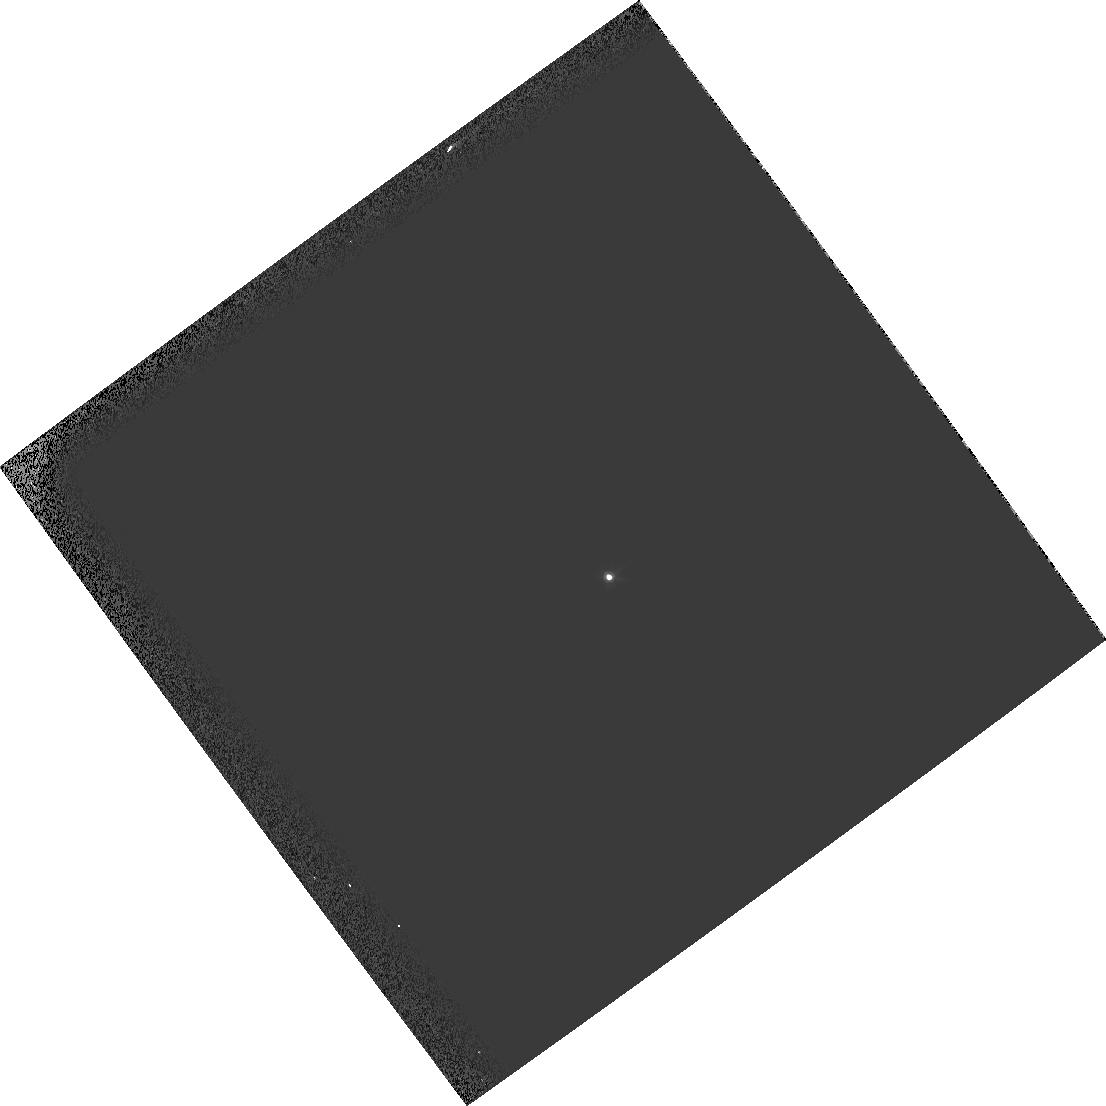
Target: GRW+70D5824
Instrument: WFPC2/PC
Filter: F547M
Exposure: 1 min
Observation ID: hst_11316_19_wfpc2_pc_f547m_ua5t19

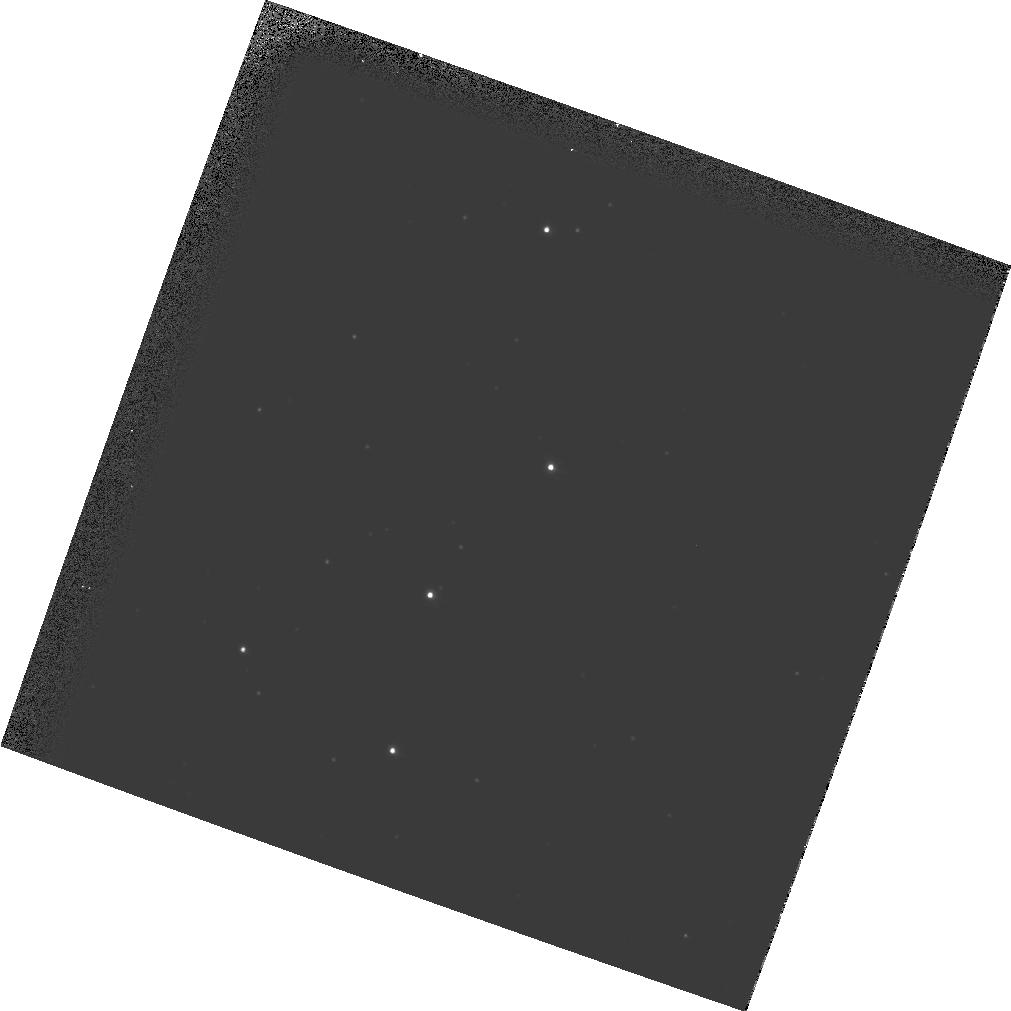
Target: NGC104
Instrument: WFPC2/PC
Filter: F555W
Exposure: 2 min
Observation ID: hst_11316_30_wfpc2_pc_f555w_ua5t30

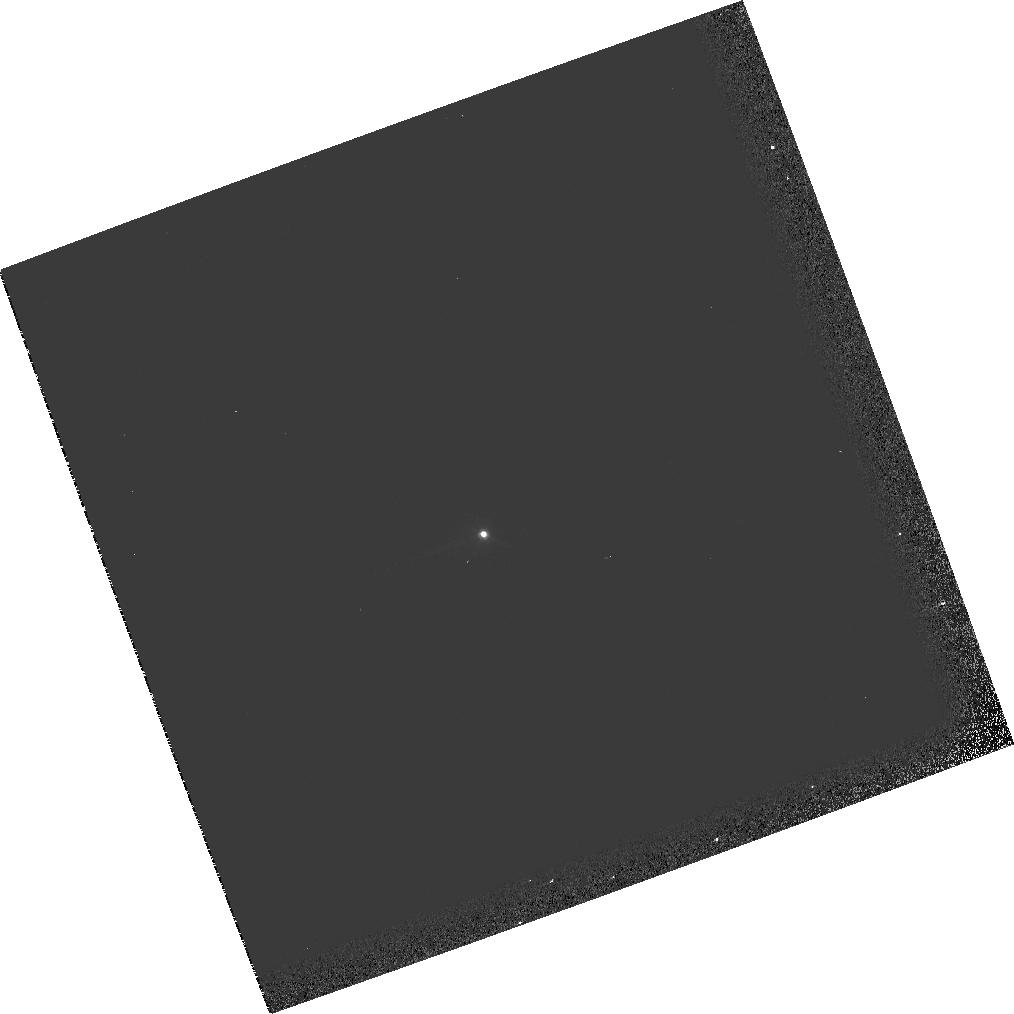
Target: GRW+70D5824
Instrument: WFPC2/PC
Filter: F555W
Exposure: 1 min
Observation ID: hst_11316_05_wfpc2_pc_f555w_ua5t05

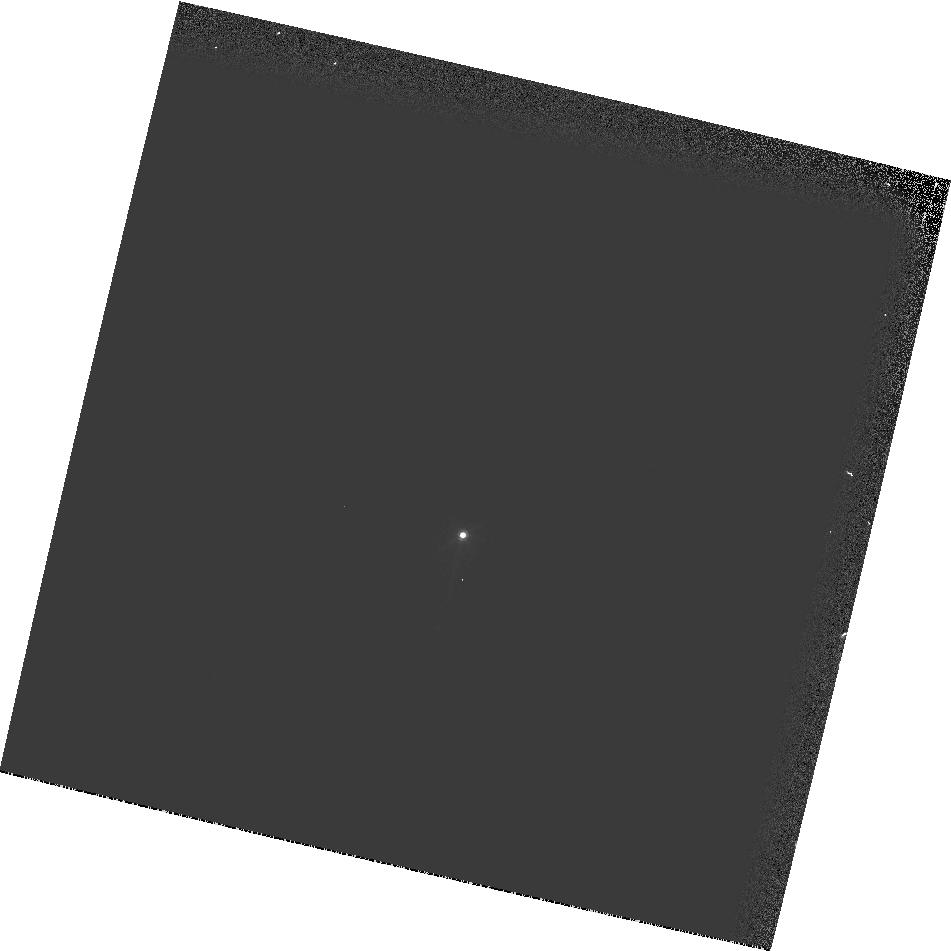
Target: GRW+70D5824
Instrument: WFPC2/PC
Filter: F547M
Exposure: 1 min
Observation ID: hst_11316_03_wfpc2_pc_f547m_ua5t03

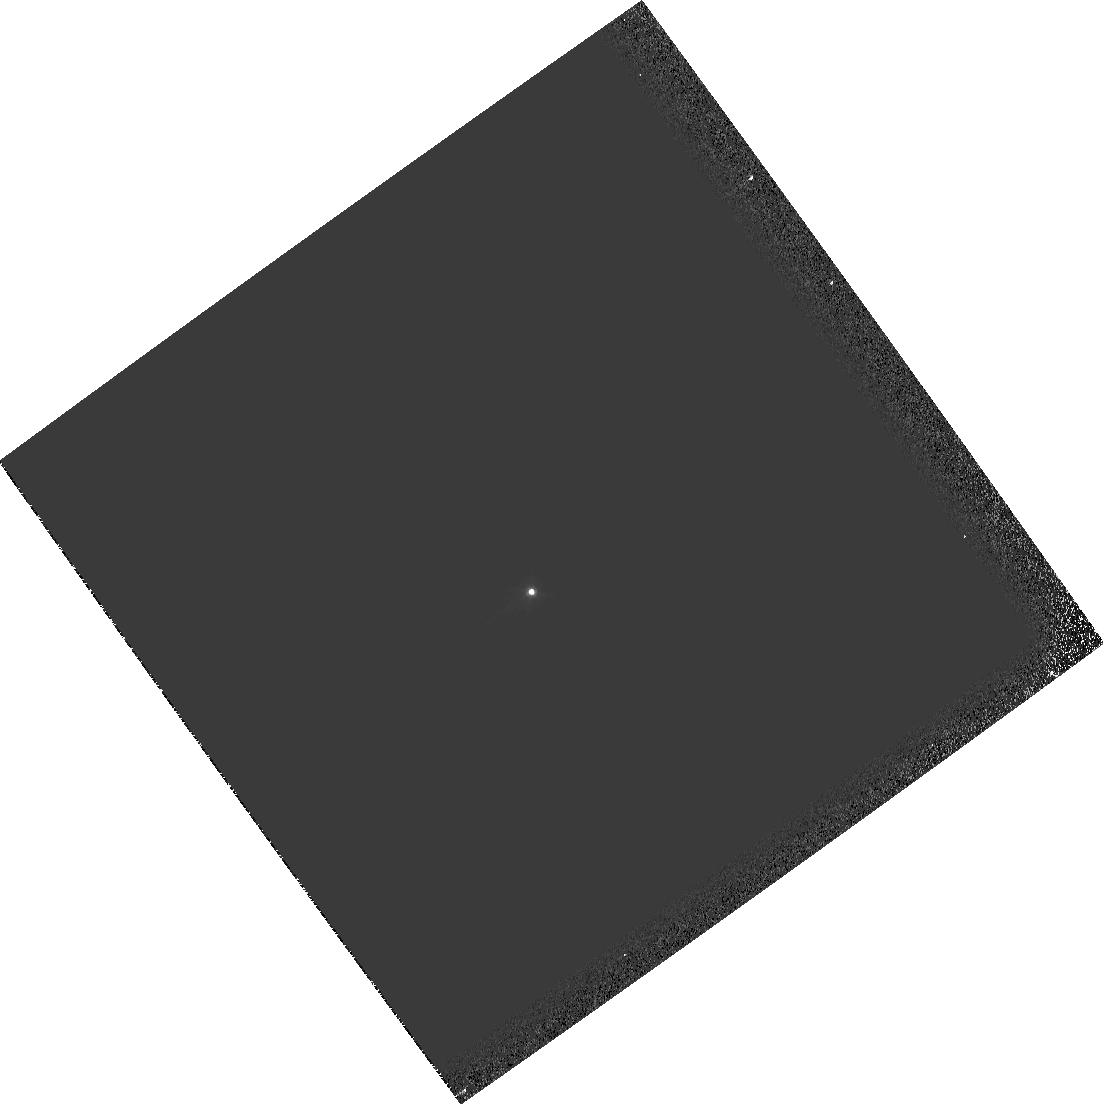
Target: GRW+70D5824
Instrument: WFPC2/PC
Filter: F555W
Exposure: 1 min
Observation ID: hst_11316_04_wfpc2_pc_f555w_ua5t04

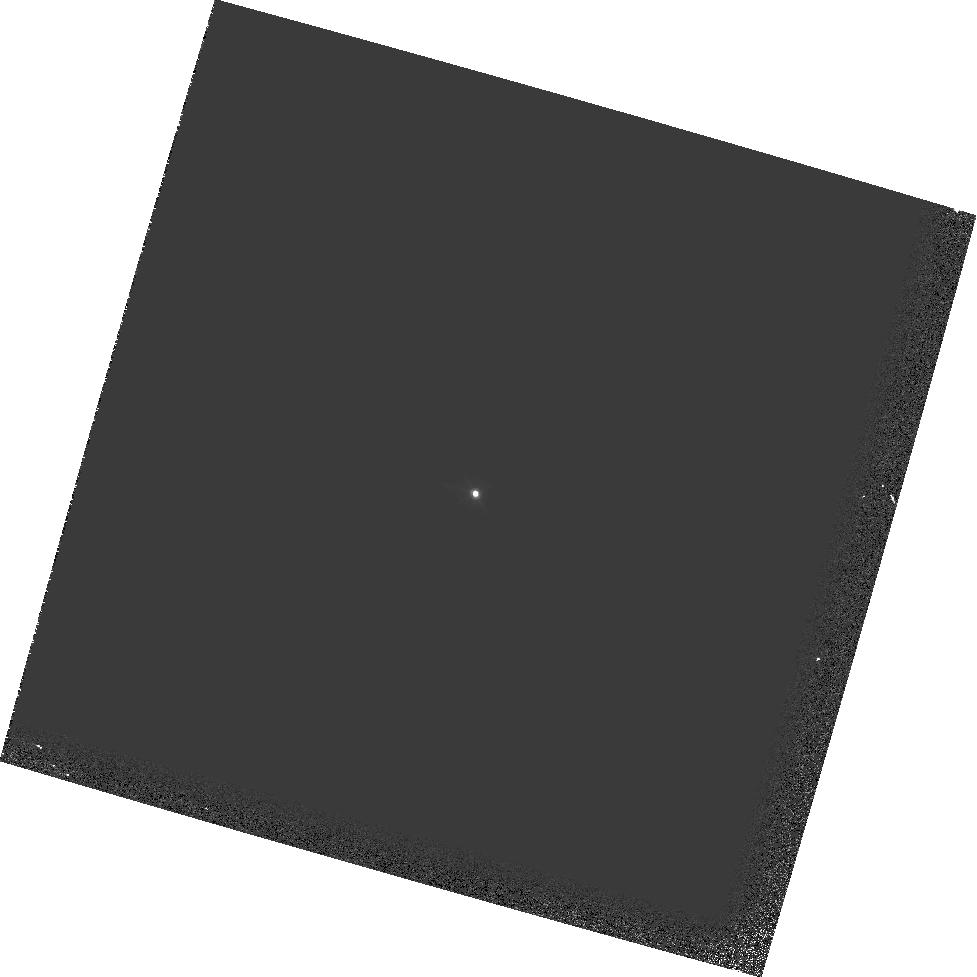
Target: GRW+70D5824
Instrument: WFPC2/PC
Filter: F555W
Exposure: 1 min
Observation ID: hst_11316_16_wfpc2_pc_f555w_ua5t16

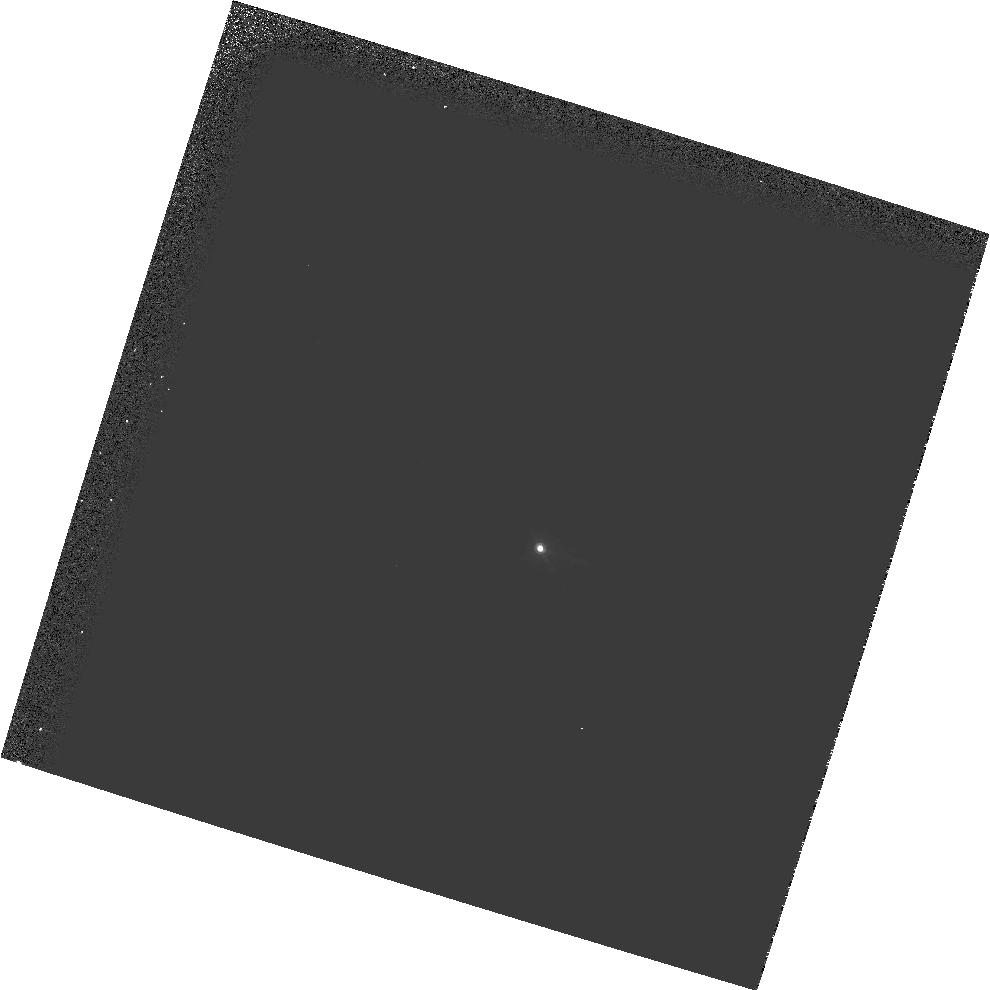
Target: GRW+70D5824
Instrument: WFPC2/PC
Filter: F547M
Exposure: 3 min
Observation ID: hst_11316_28_wfpc2_pc_f547m_ua5t28

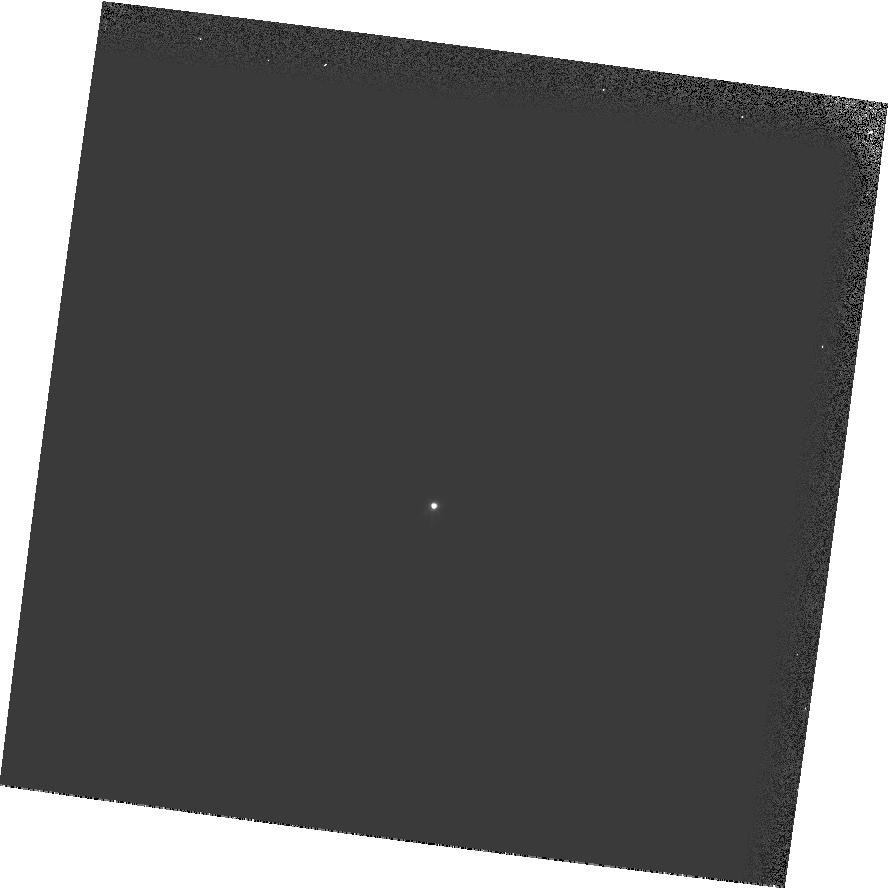
Target: GRW+70D5824
Instrument: WFPC2/PC
Filter: F555W
Exposure: 1 min
Observation ID: hst_11316_02_wfpc2_pc_f555w_ua5t02

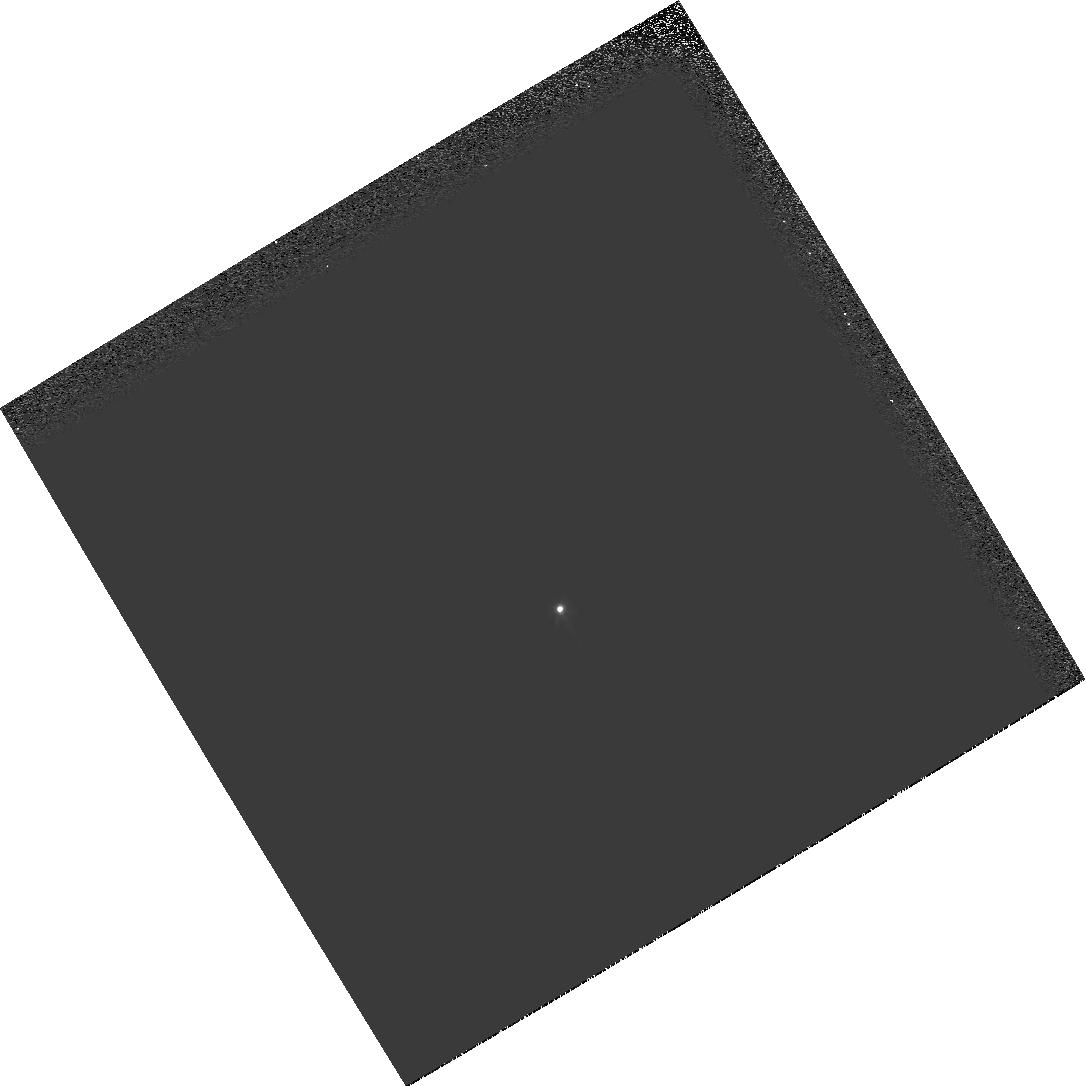
Target: GRW+70D5824
Instrument: WFPC2/PC
Filter: F555W
Exposure: 1 min
Observation ID: hst_11316_01_wfpc2_pc_f555w_ua5t01

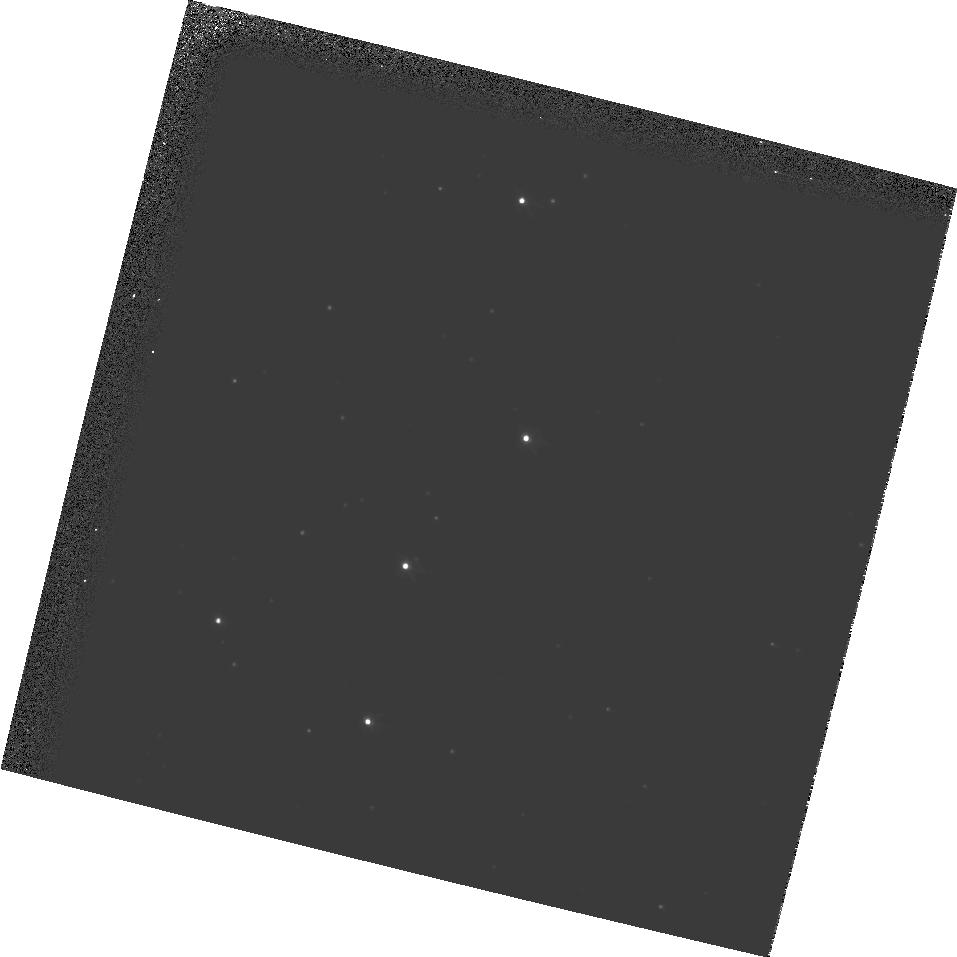
Target: NGC104
Instrument: WFPC2/PC
Filter: F555W
Exposure: 2 min
Observation ID: hst_11316_32_wfpc2_pc_f555w_ua5t32

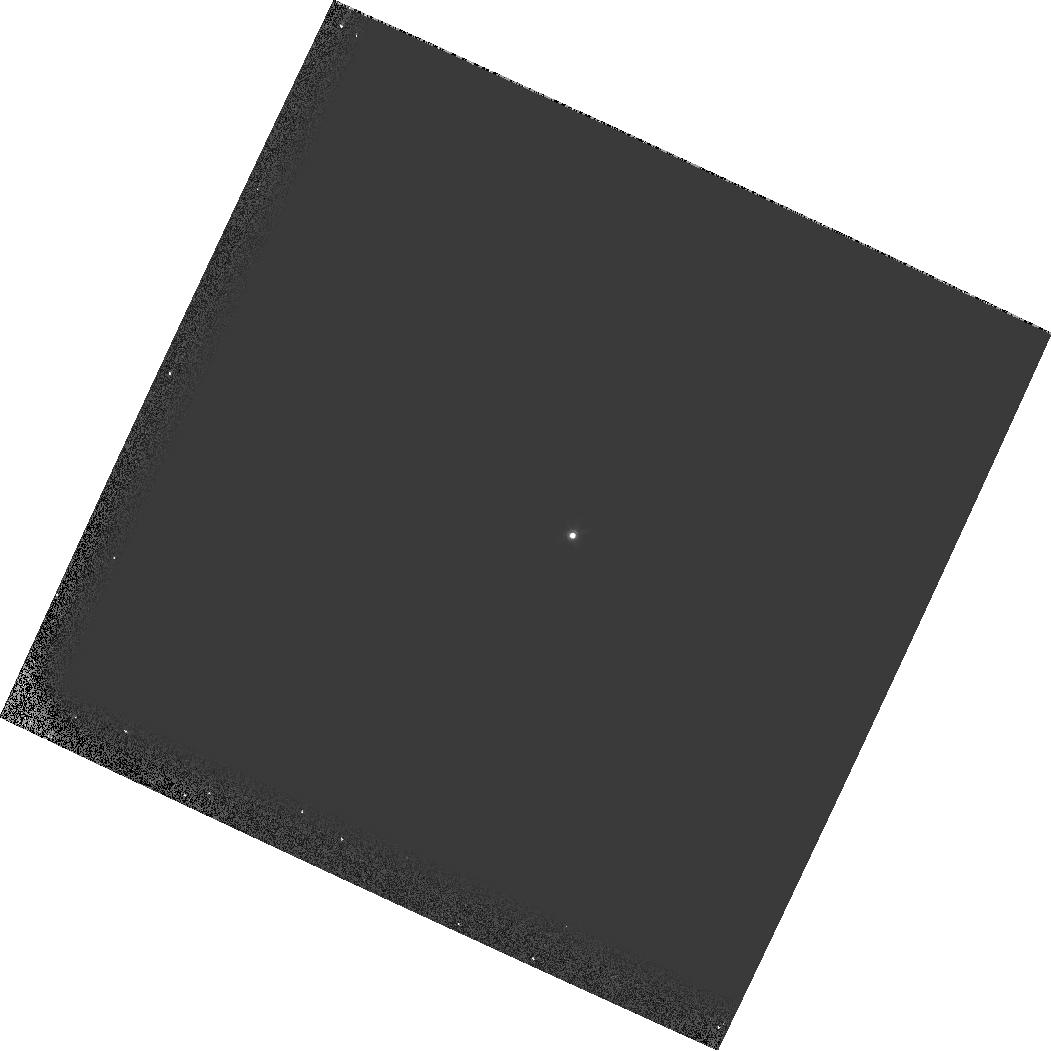
Target: GRW+70D5824
Instrument: WFPC2/PC
Filter: F547M
Exposure: 3 min
Observation ID: hst_11316_27_wfpc2_pc_f547m_ua5t27

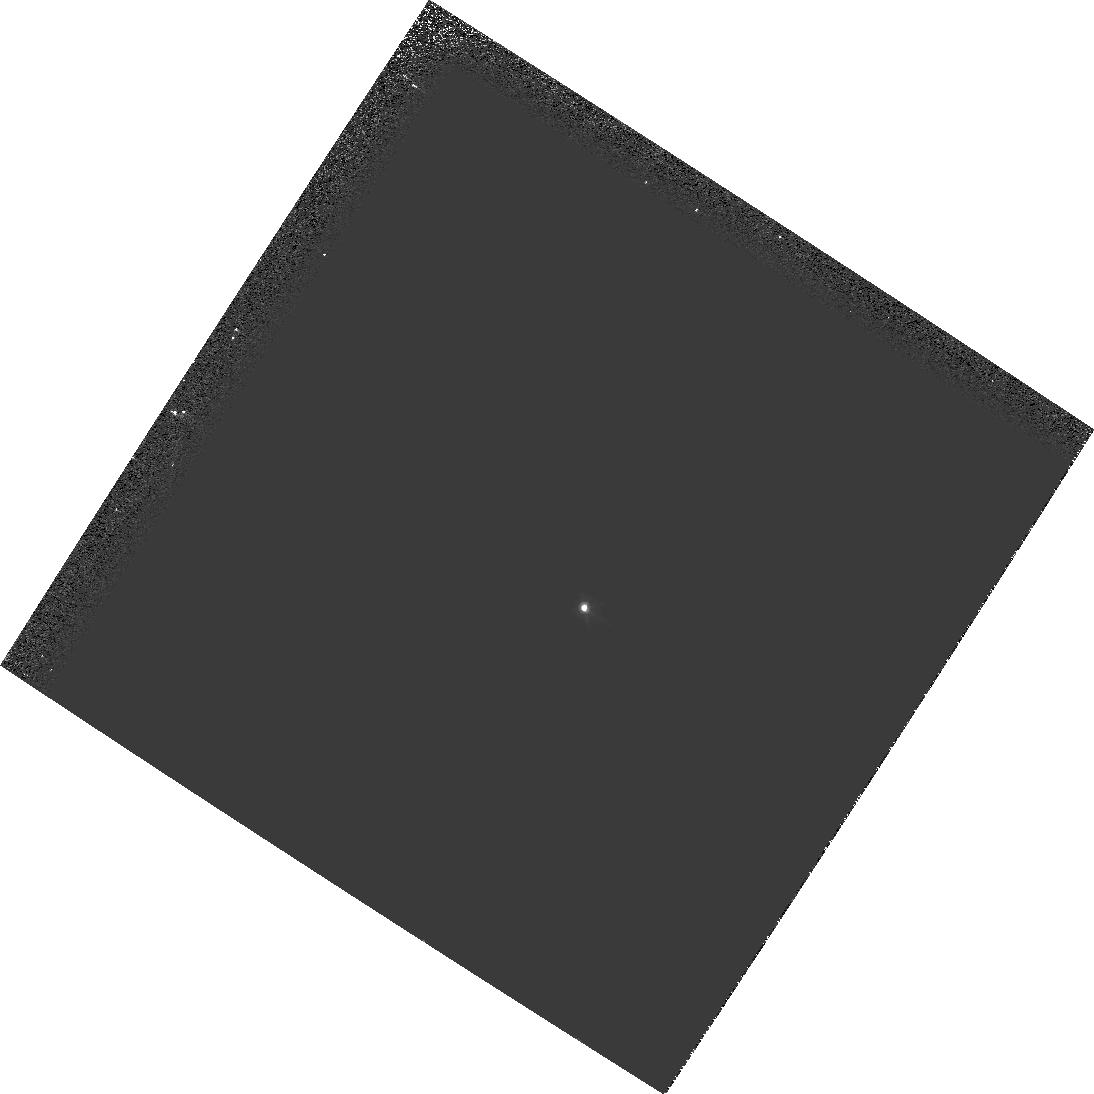
Target: GRW+70D5824
Instrument: WFPC2/PC
Filter: F547M
Exposure: 3 min
Observation ID: hst_11316_22_wfpc2_pc_f547m_ua5t22

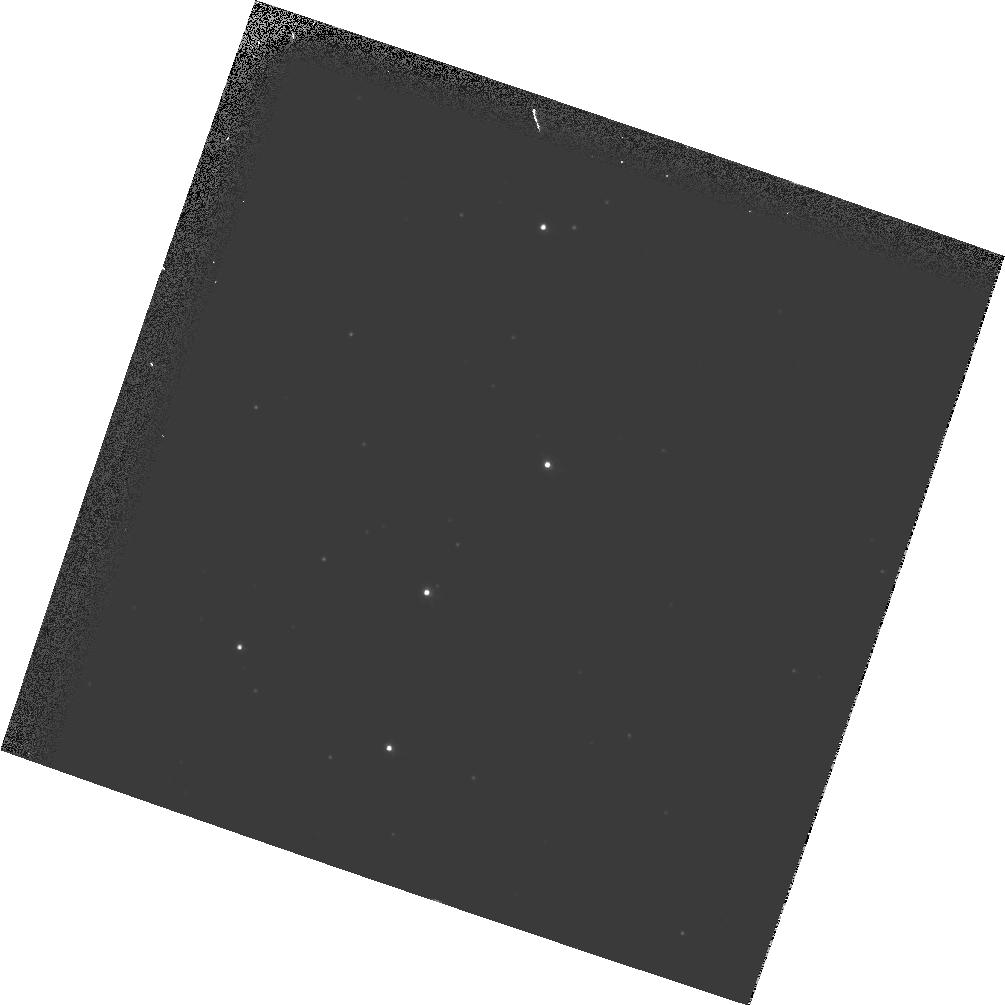
Target: NGC104
Instrument: WFPC2/PC
Filter: F555W
Exposure: 2 min
Observation ID: hst_11316_31_wfpc2_pc_f555w_ua5t31

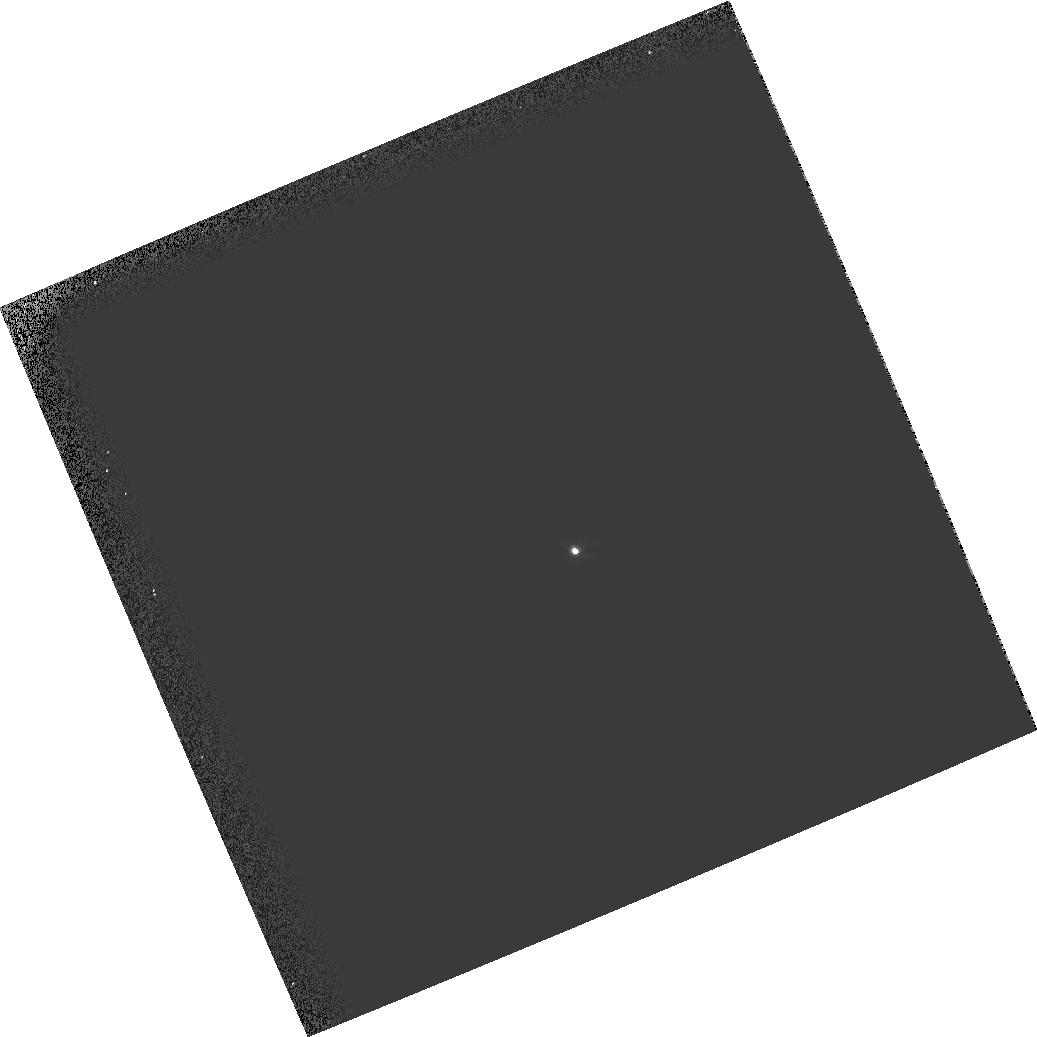
Target: GRW+70D5824
Instrument: WFPC2/PC
Filter: F547M
Exposure: 1 min
Observation ID: hst_11316_20_wfpc2_pc_f547m_ua5t20

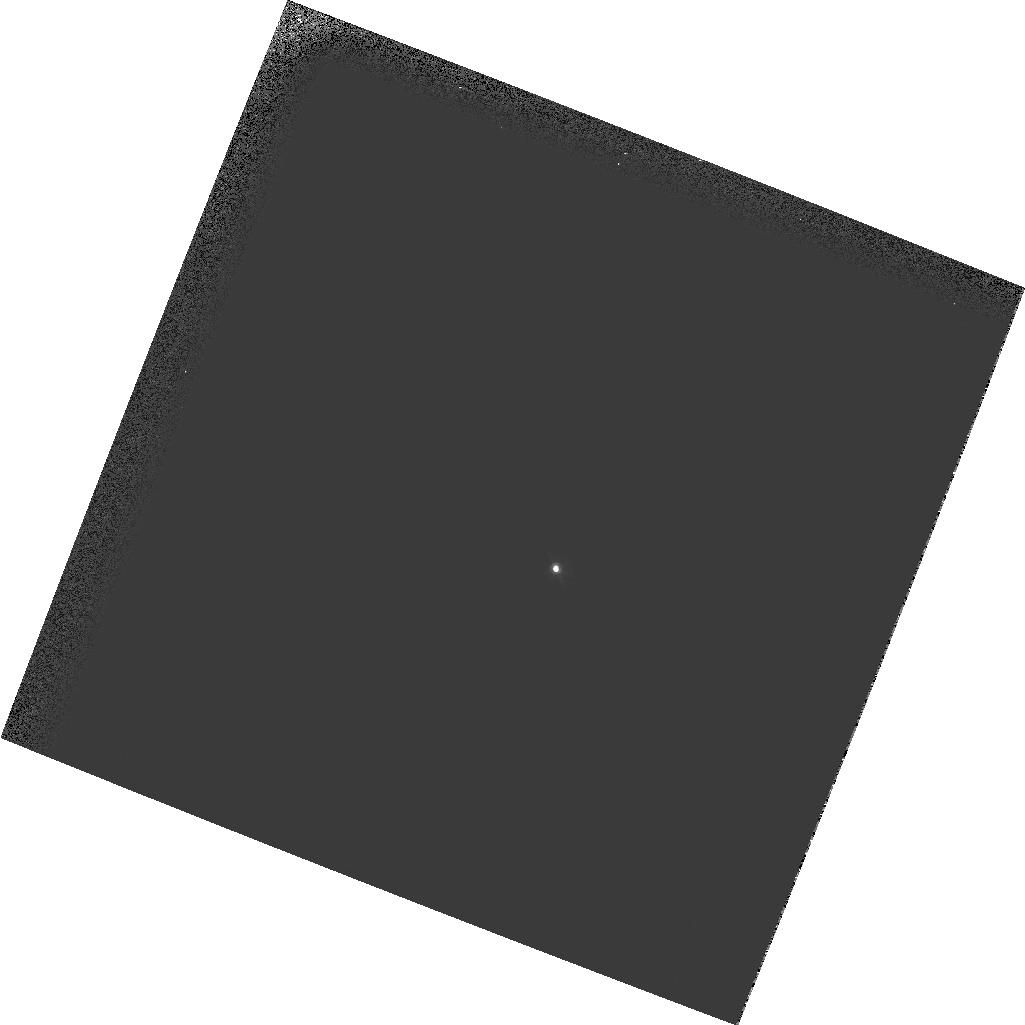
Target: GRW+70D5824
Instrument: WFPC2/PC
Filter: F547M
Exposure: 1 min
Observation ID: hst_11316_21_wfpc2_pc_f547m_ua5t21

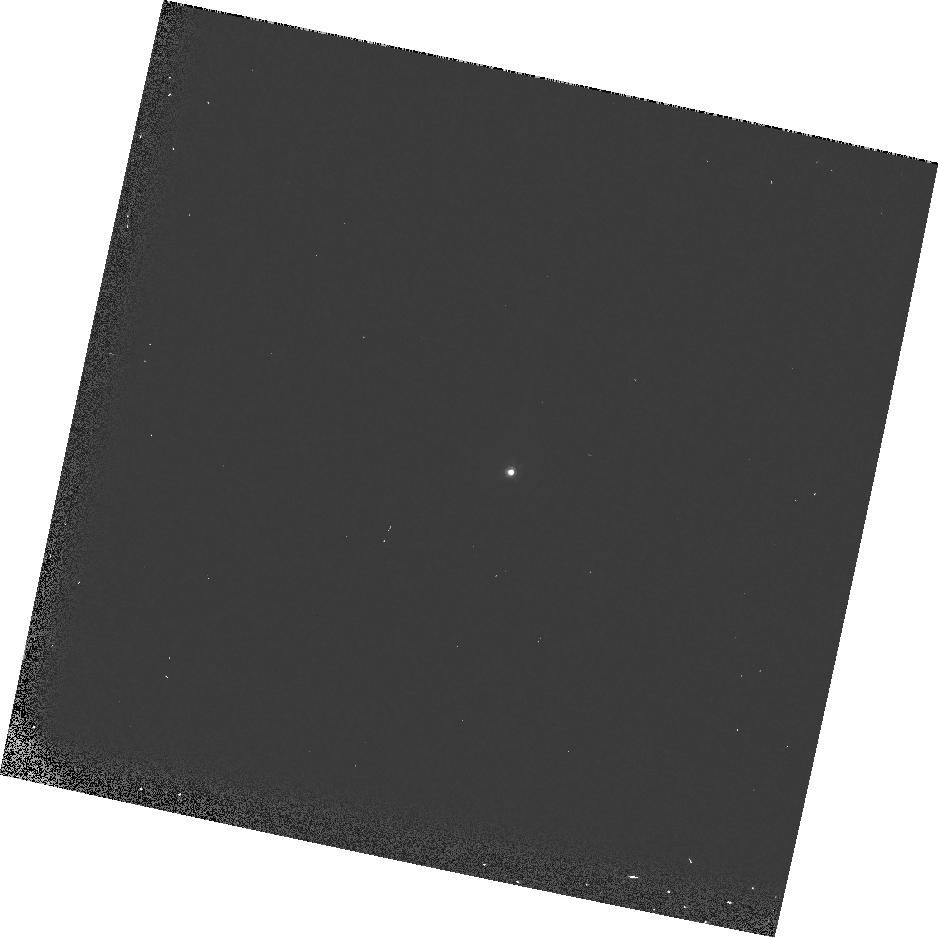
Target: GRW+70D5824
Instrument: WFPC2/PC
Filter: F547M
Exposure: 1 min
Observation ID: hst_11316_18_wfpc2_pc_f547m_ua5t18

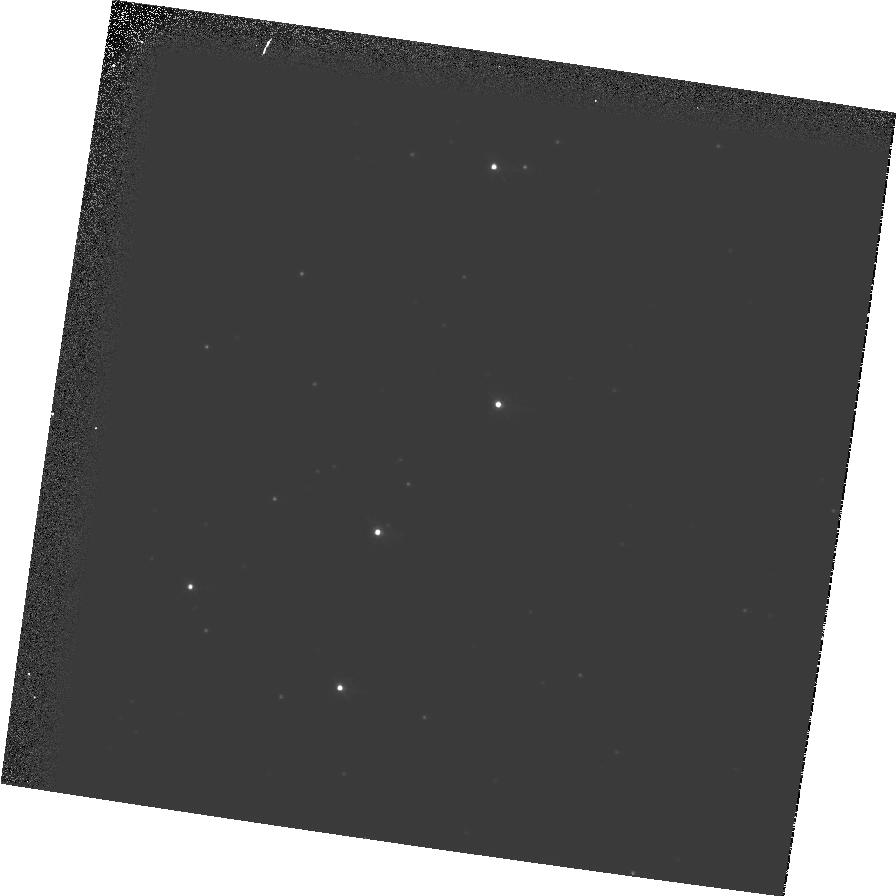
Target: NGC104
Instrument: WFPC2/PC
Filter: F555W
Exposure: 2 min
Observation ID: hst_11316_33_wfpc2_pc_f555w_ua5t33

HST Cycle 16 & pre-SM4 Optical Monitor (PI: Lallo, Matthew D.)

This is a continuation of the Cycle 15 & pre-SM4 Optical Monitor, 11020. Please see that proposal for a more complete description of the observing strategy. The 6 visits comprising this proposal observe two single standard stars with WFPC2/PC in order to establish overall OTA focal length for the purposes of focus maintenance. The goal of this monitoring before SM4 is to establish a best estimate of the OTA focus entering SMOV.